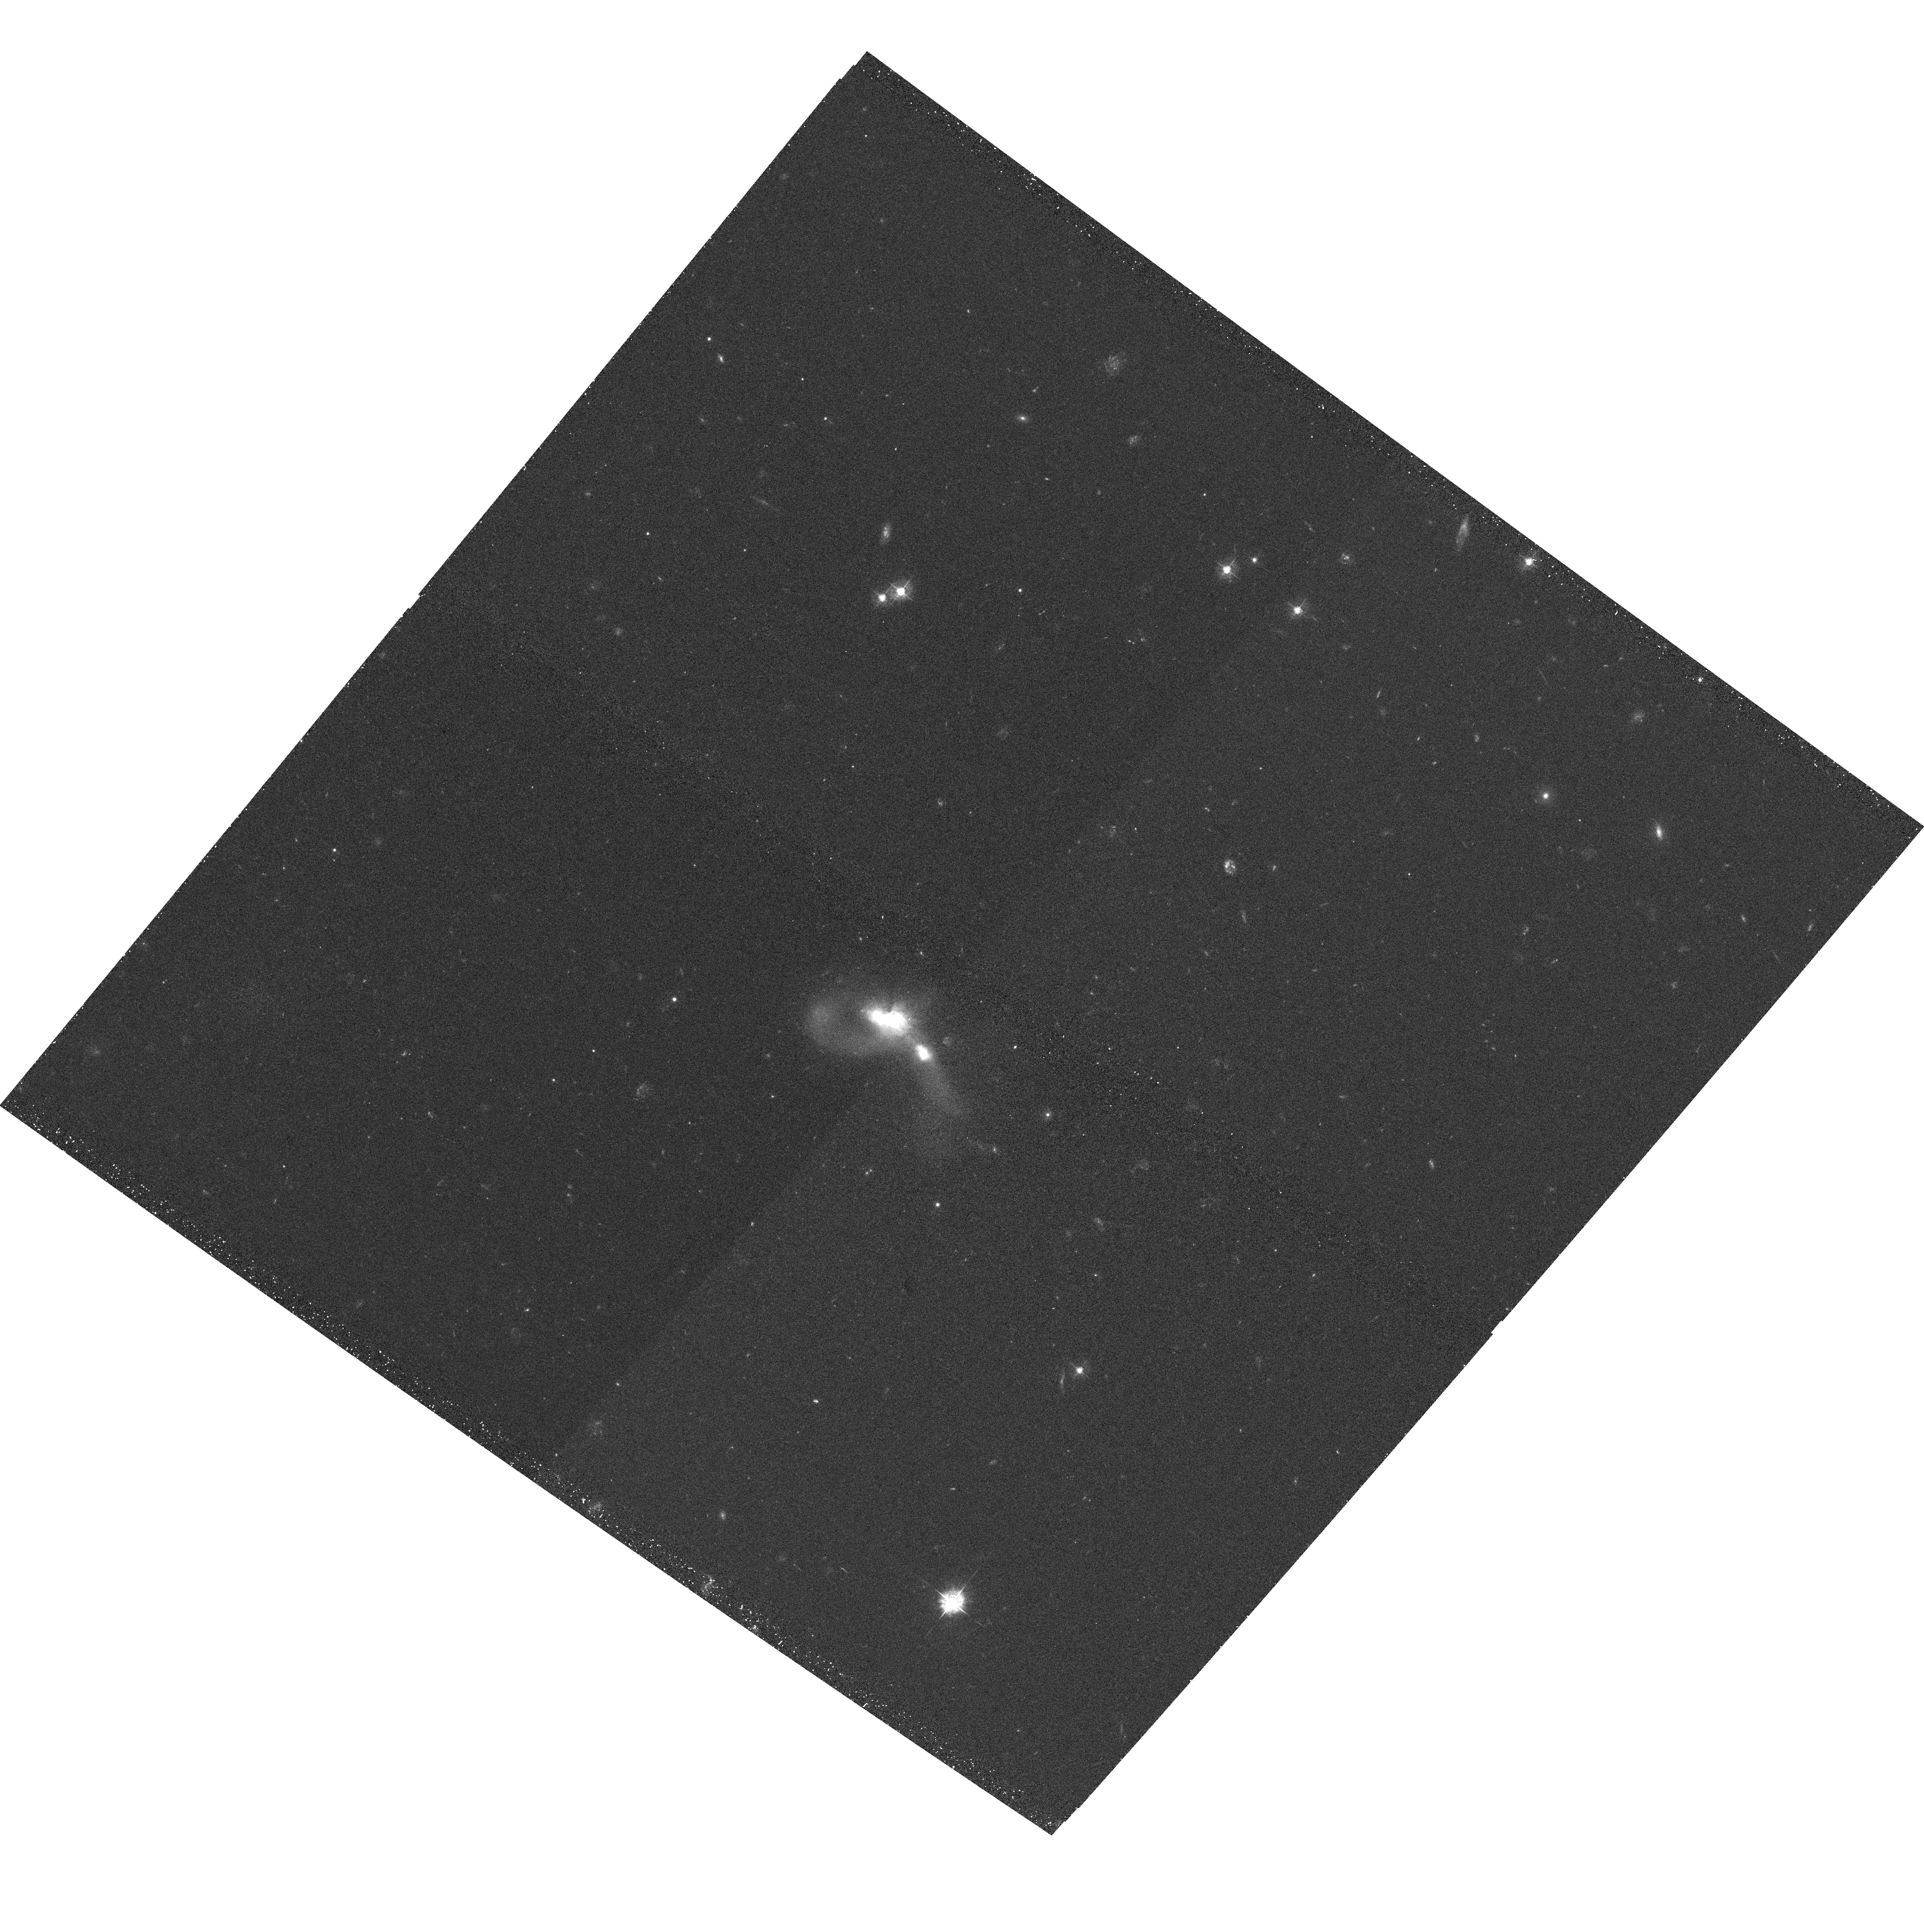
Target: ESO203-IG001
Instrument: ACS/WFC
Filter: F435W
Exposure: 22 min
Observation ID: hst_10592_15_acs_wfc_f435w_j9cv15

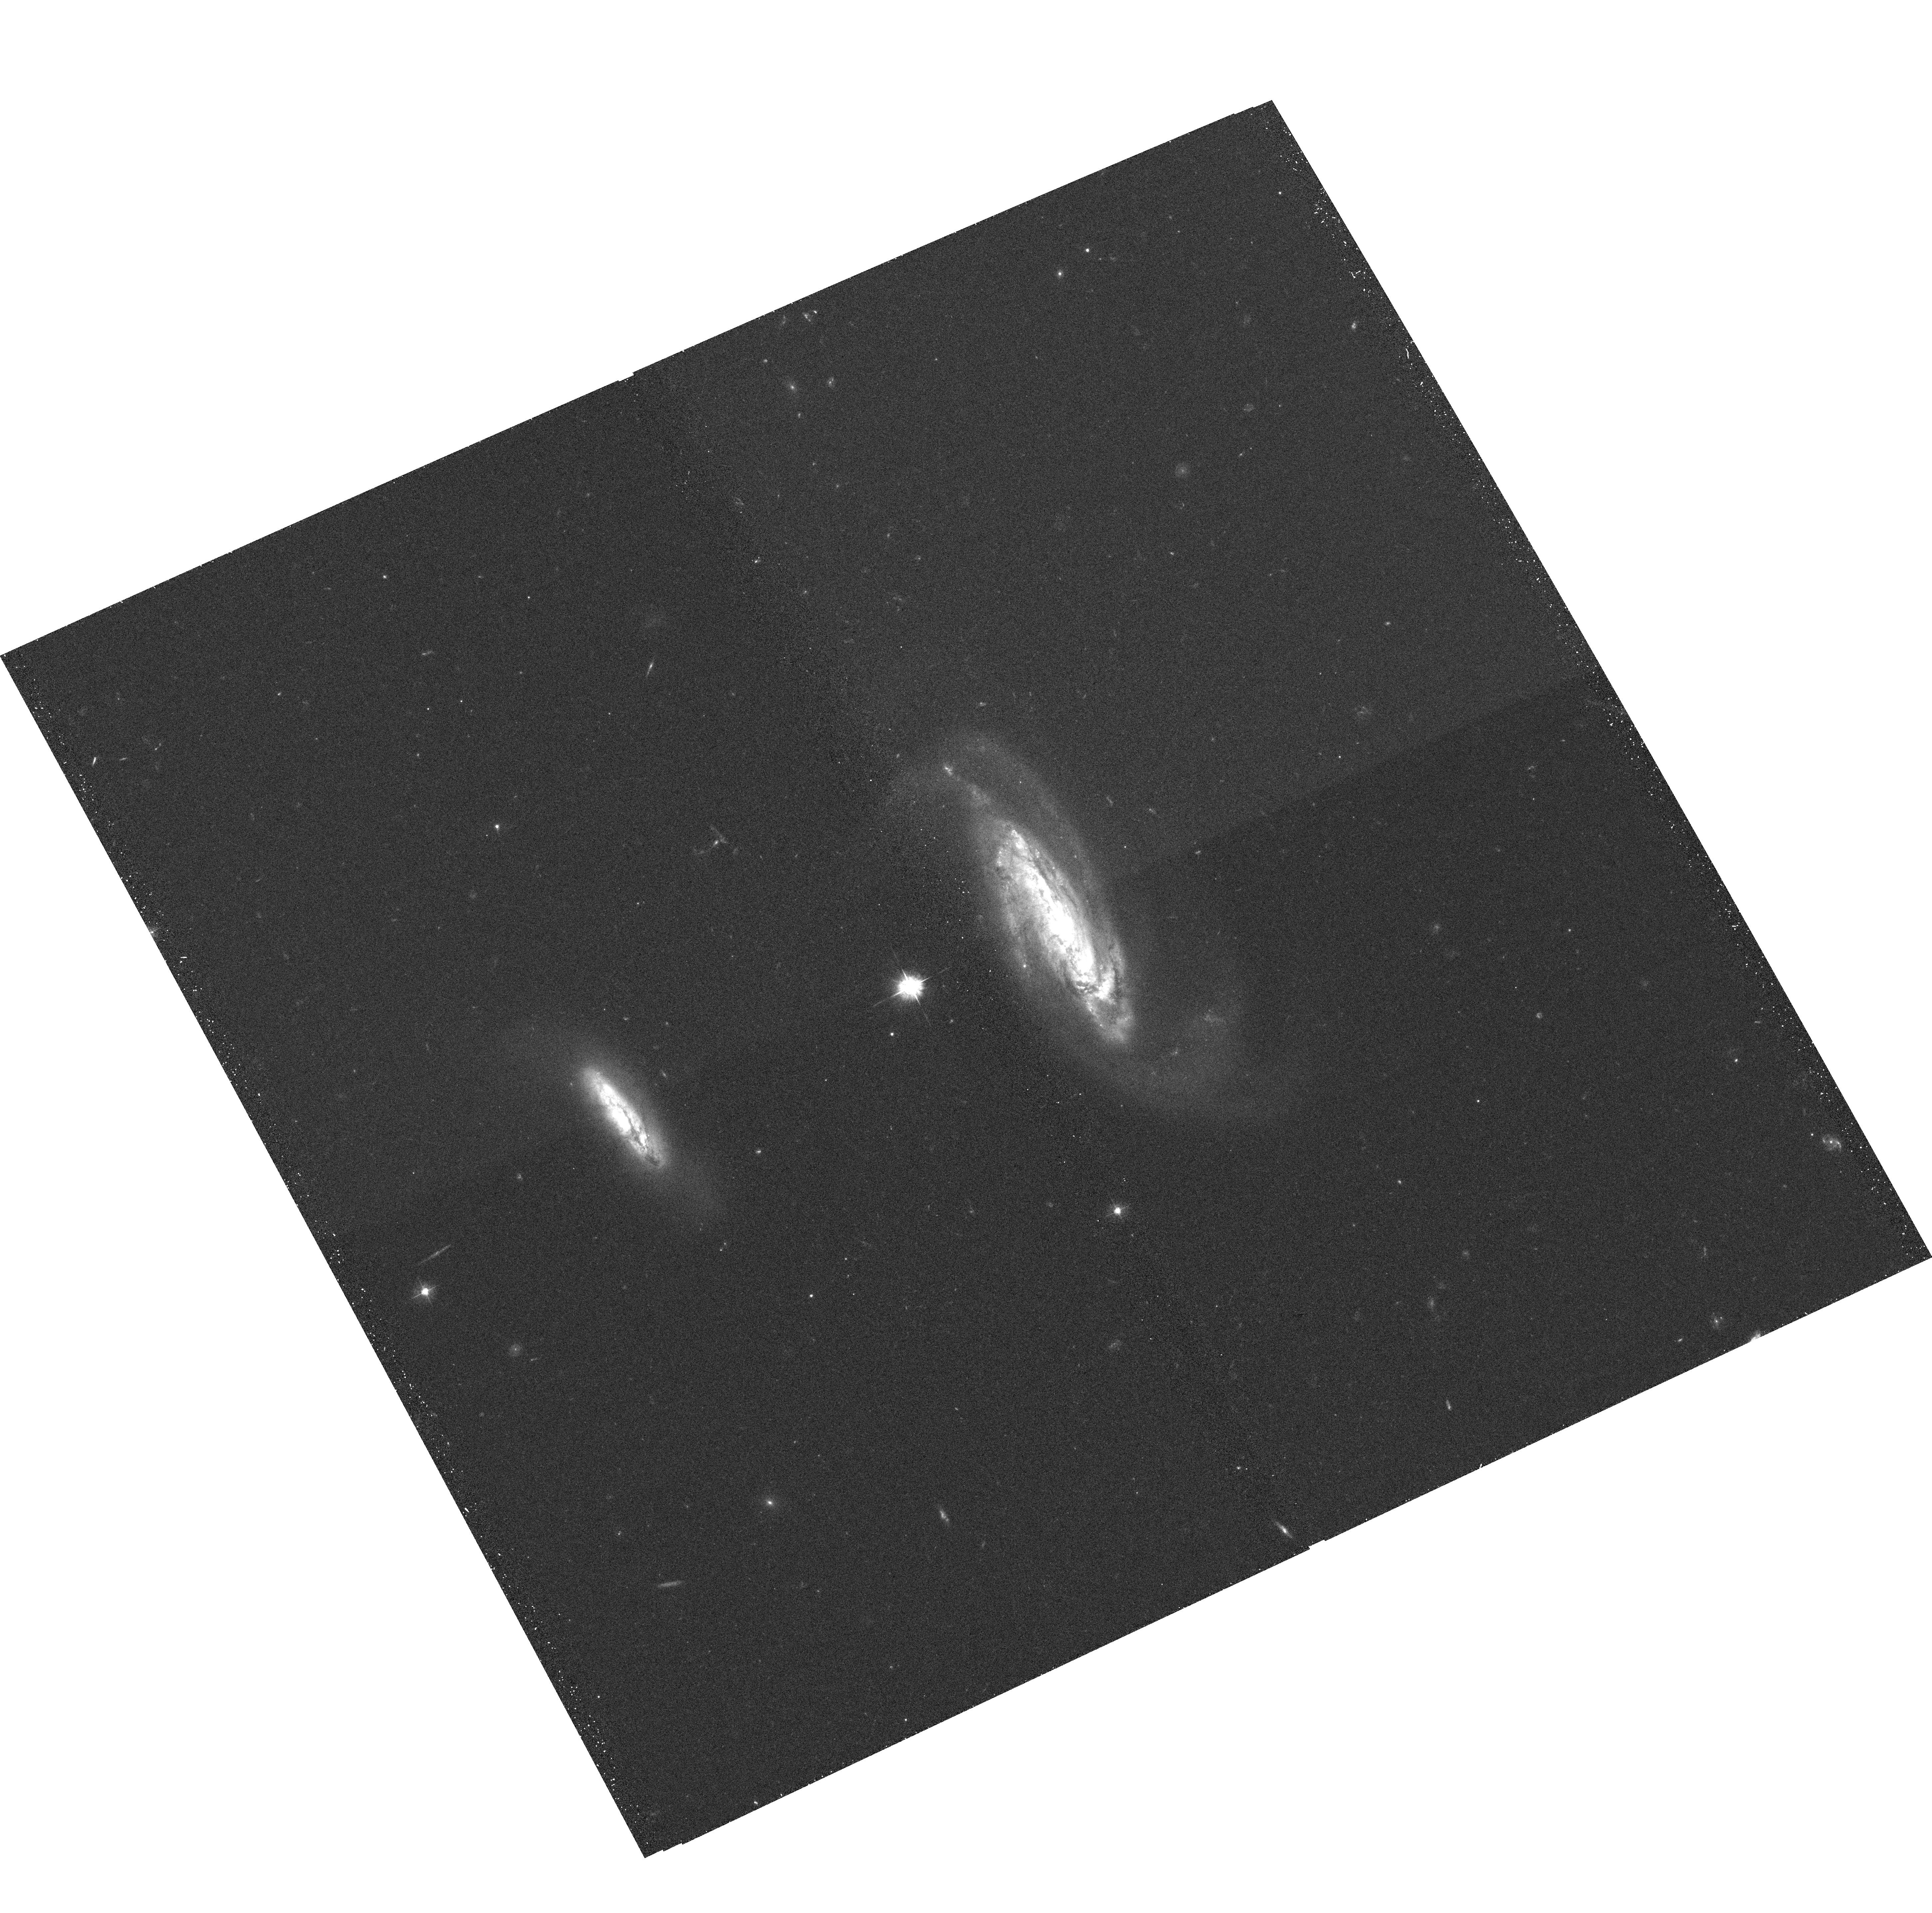
Target: IC2810
Instrument: ACS/WFC
Filter: F435W
Exposure: 21 min
Observation ID: hst_10592_37_acs_wfc_f435w_j9cv37

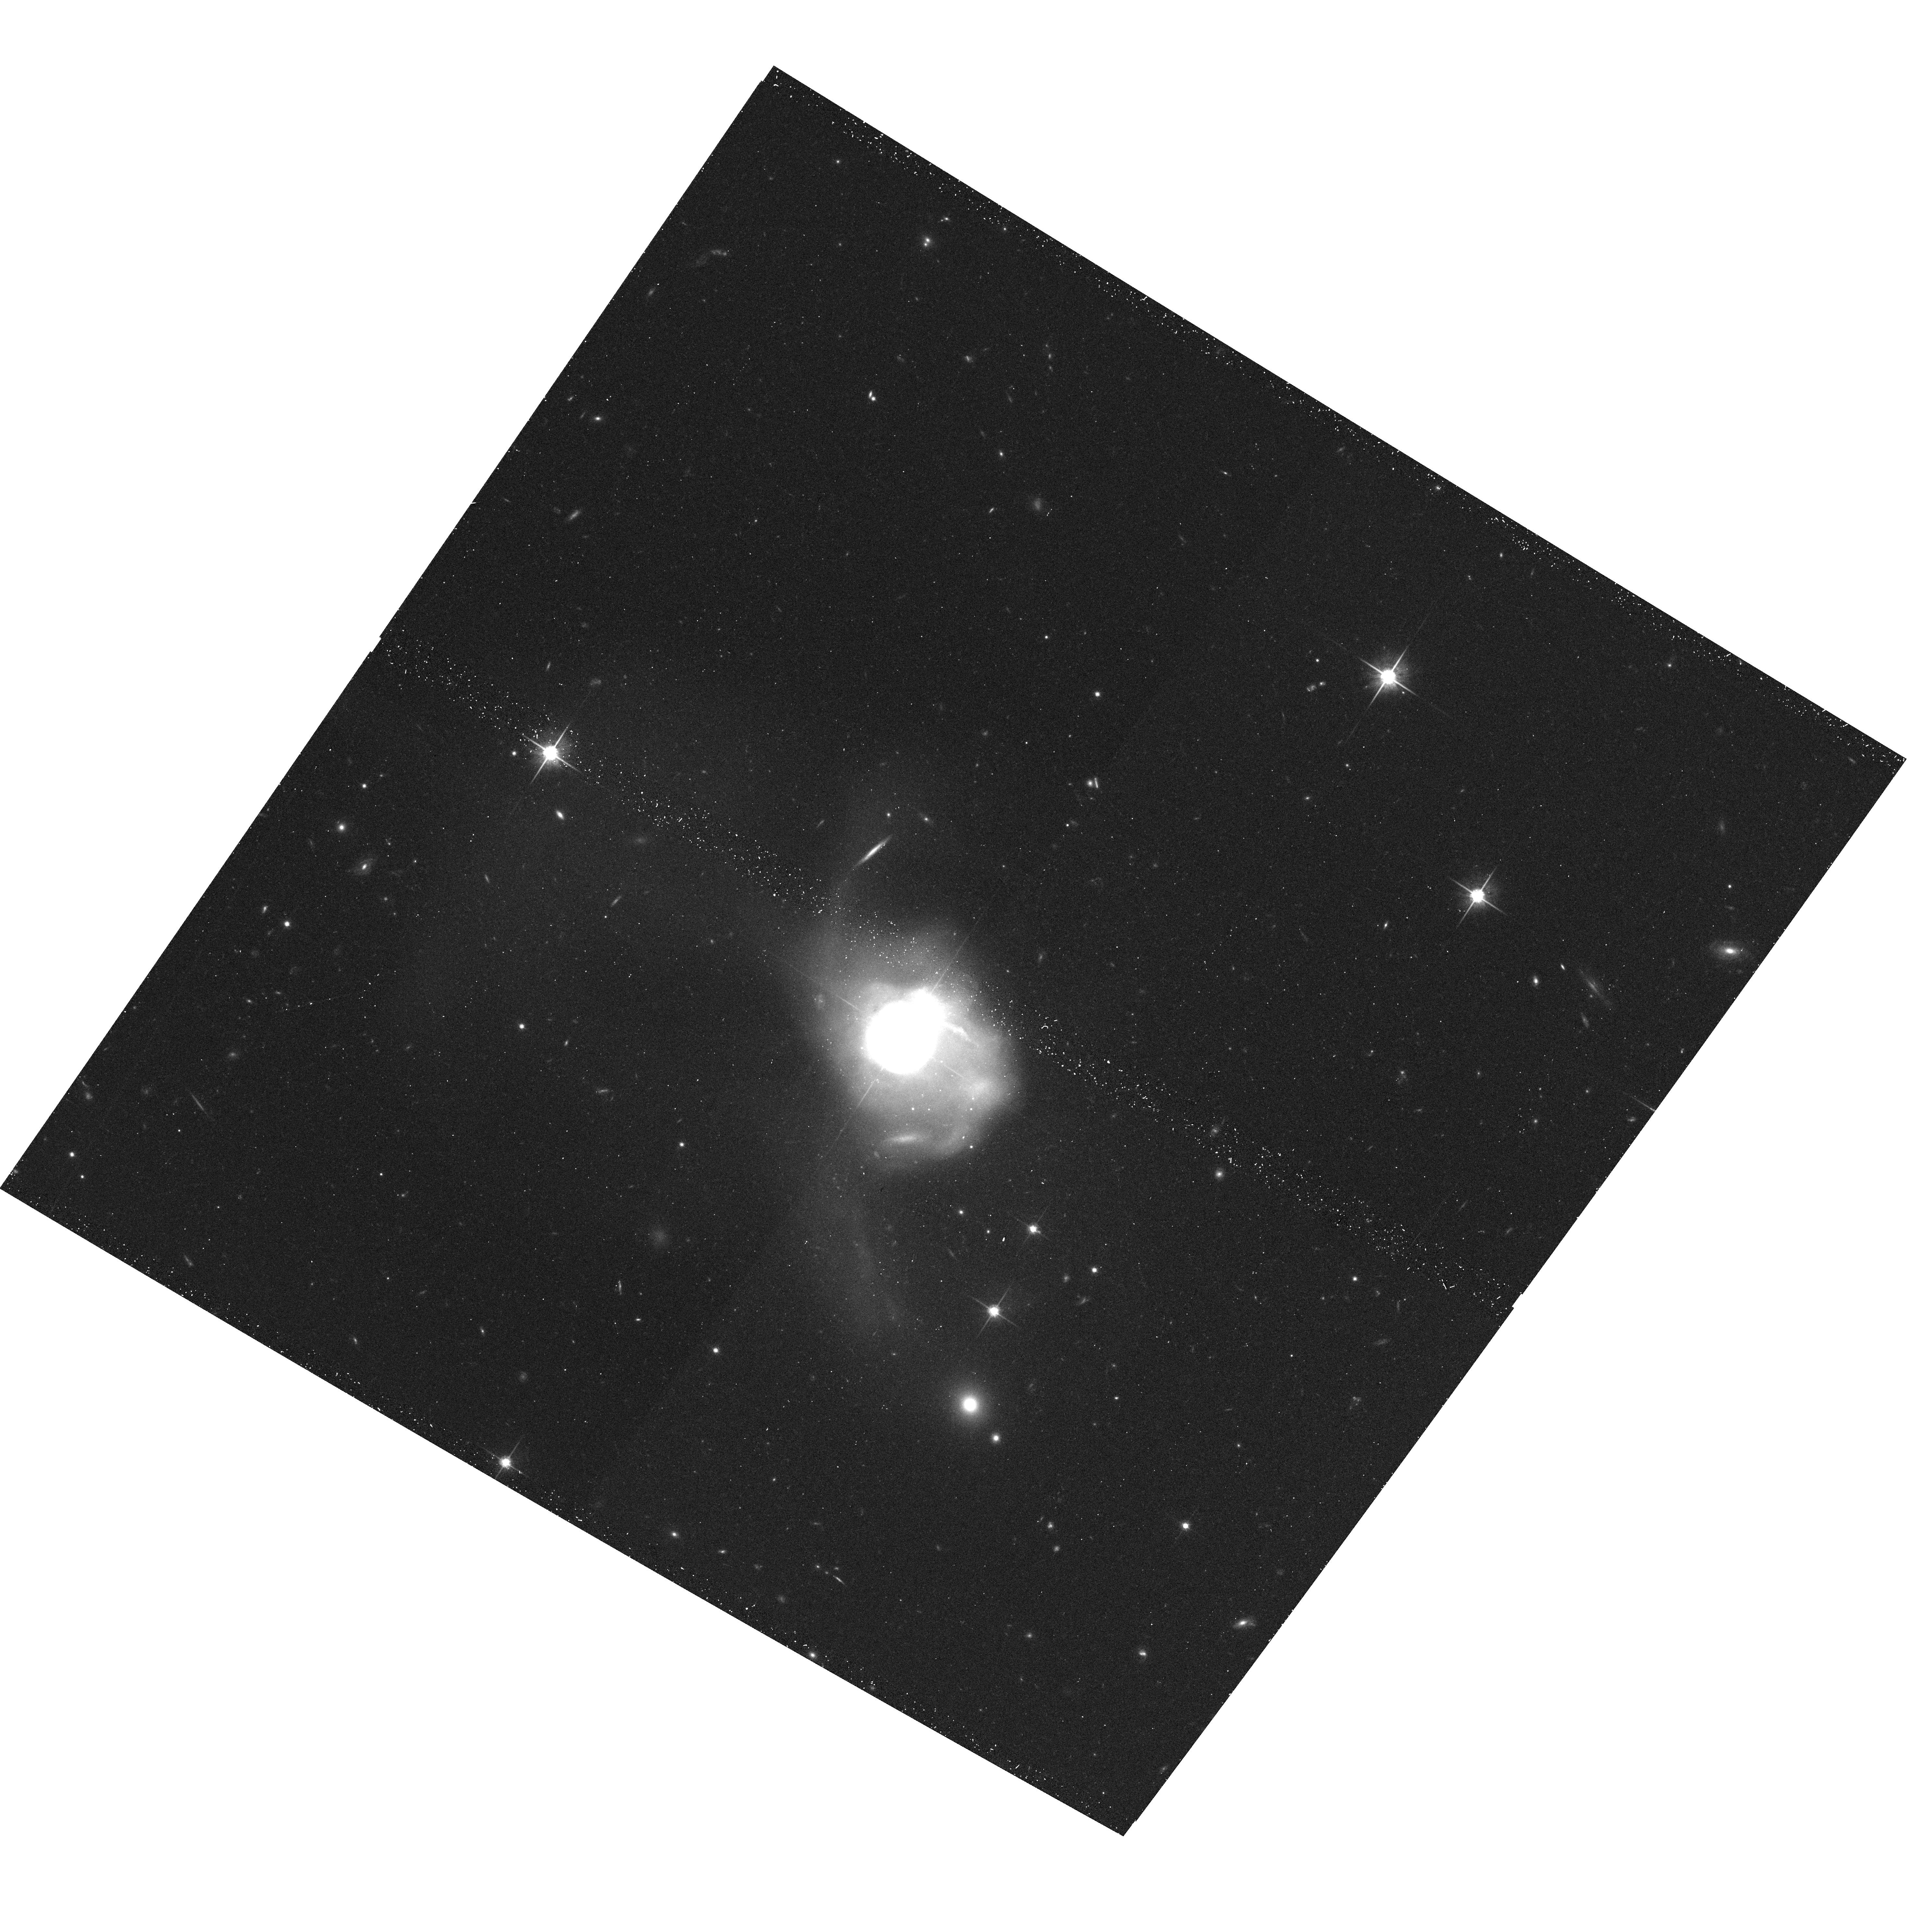
Target: UGC08058
Instrument: ACS/WFC
Filter: F814W
Exposure: 14 min
Observation ID: hst_10592_41_acs_wfc_f814w_j9cv41

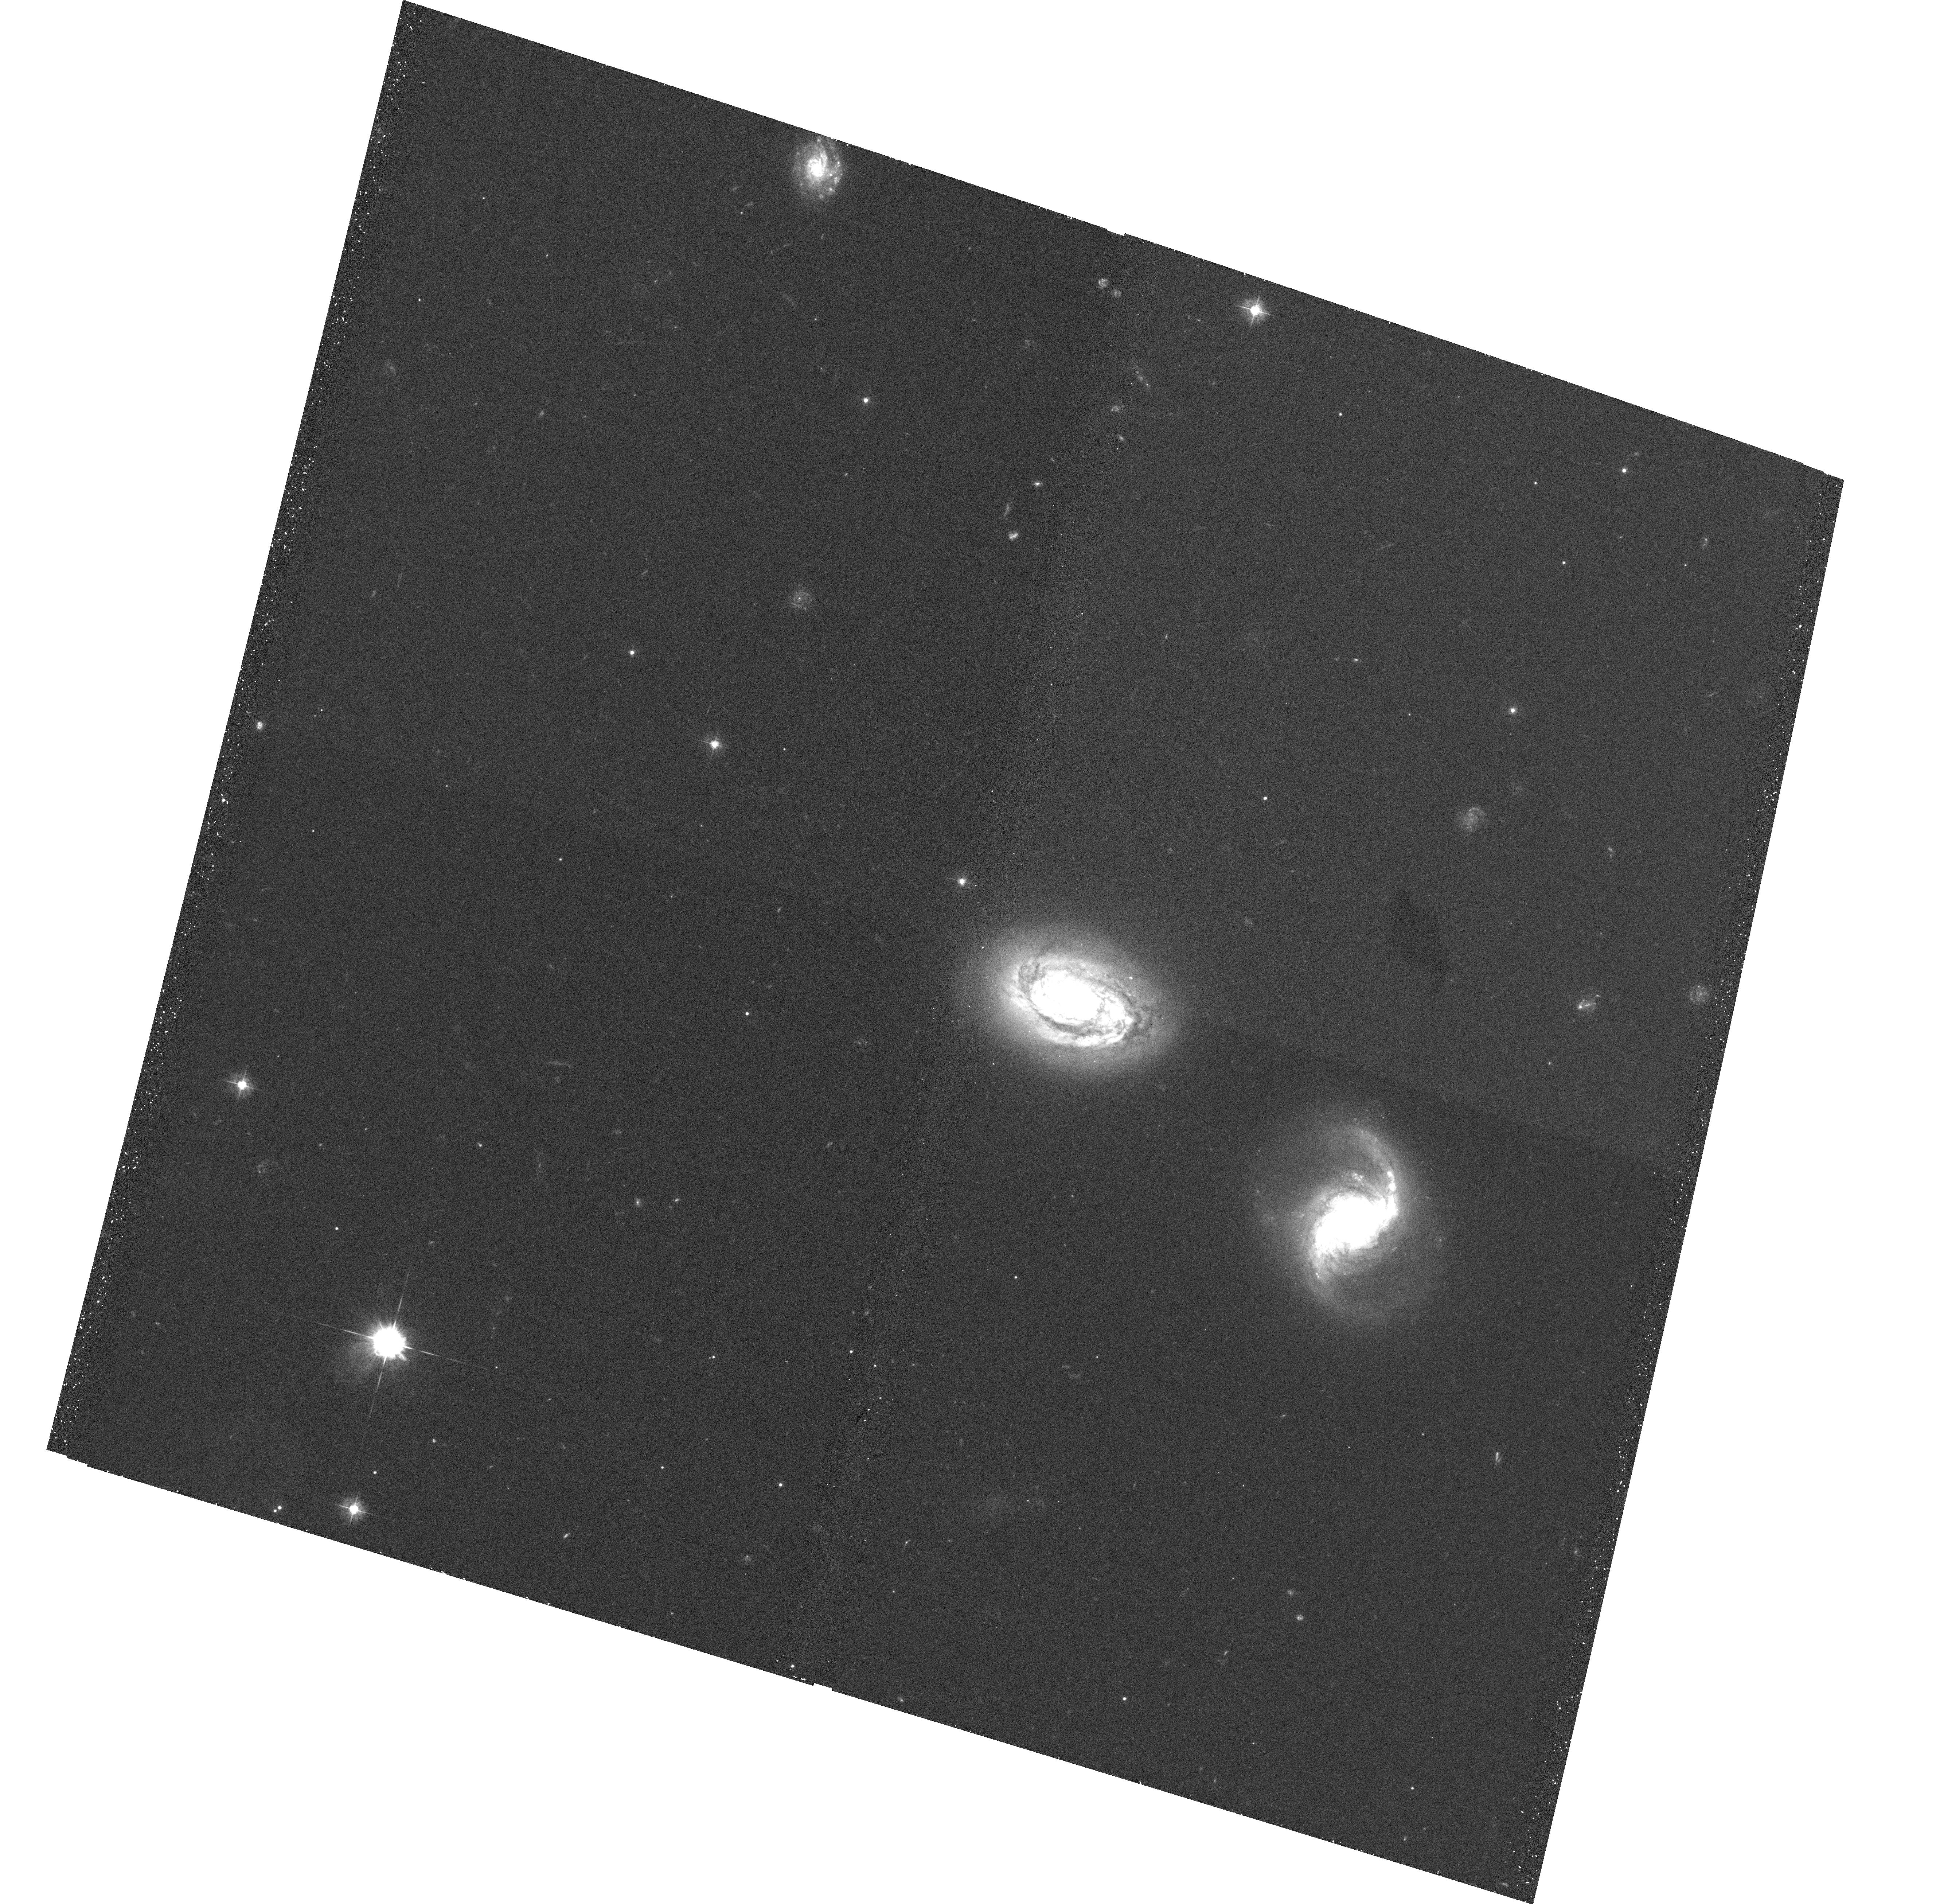
Target: MRK1034NED02
Instrument: ACS/WFC
Filter: F435W
Exposure: 21 min
Observation ID: hst_10592_10_acs_wfc_f435w_j9cv10

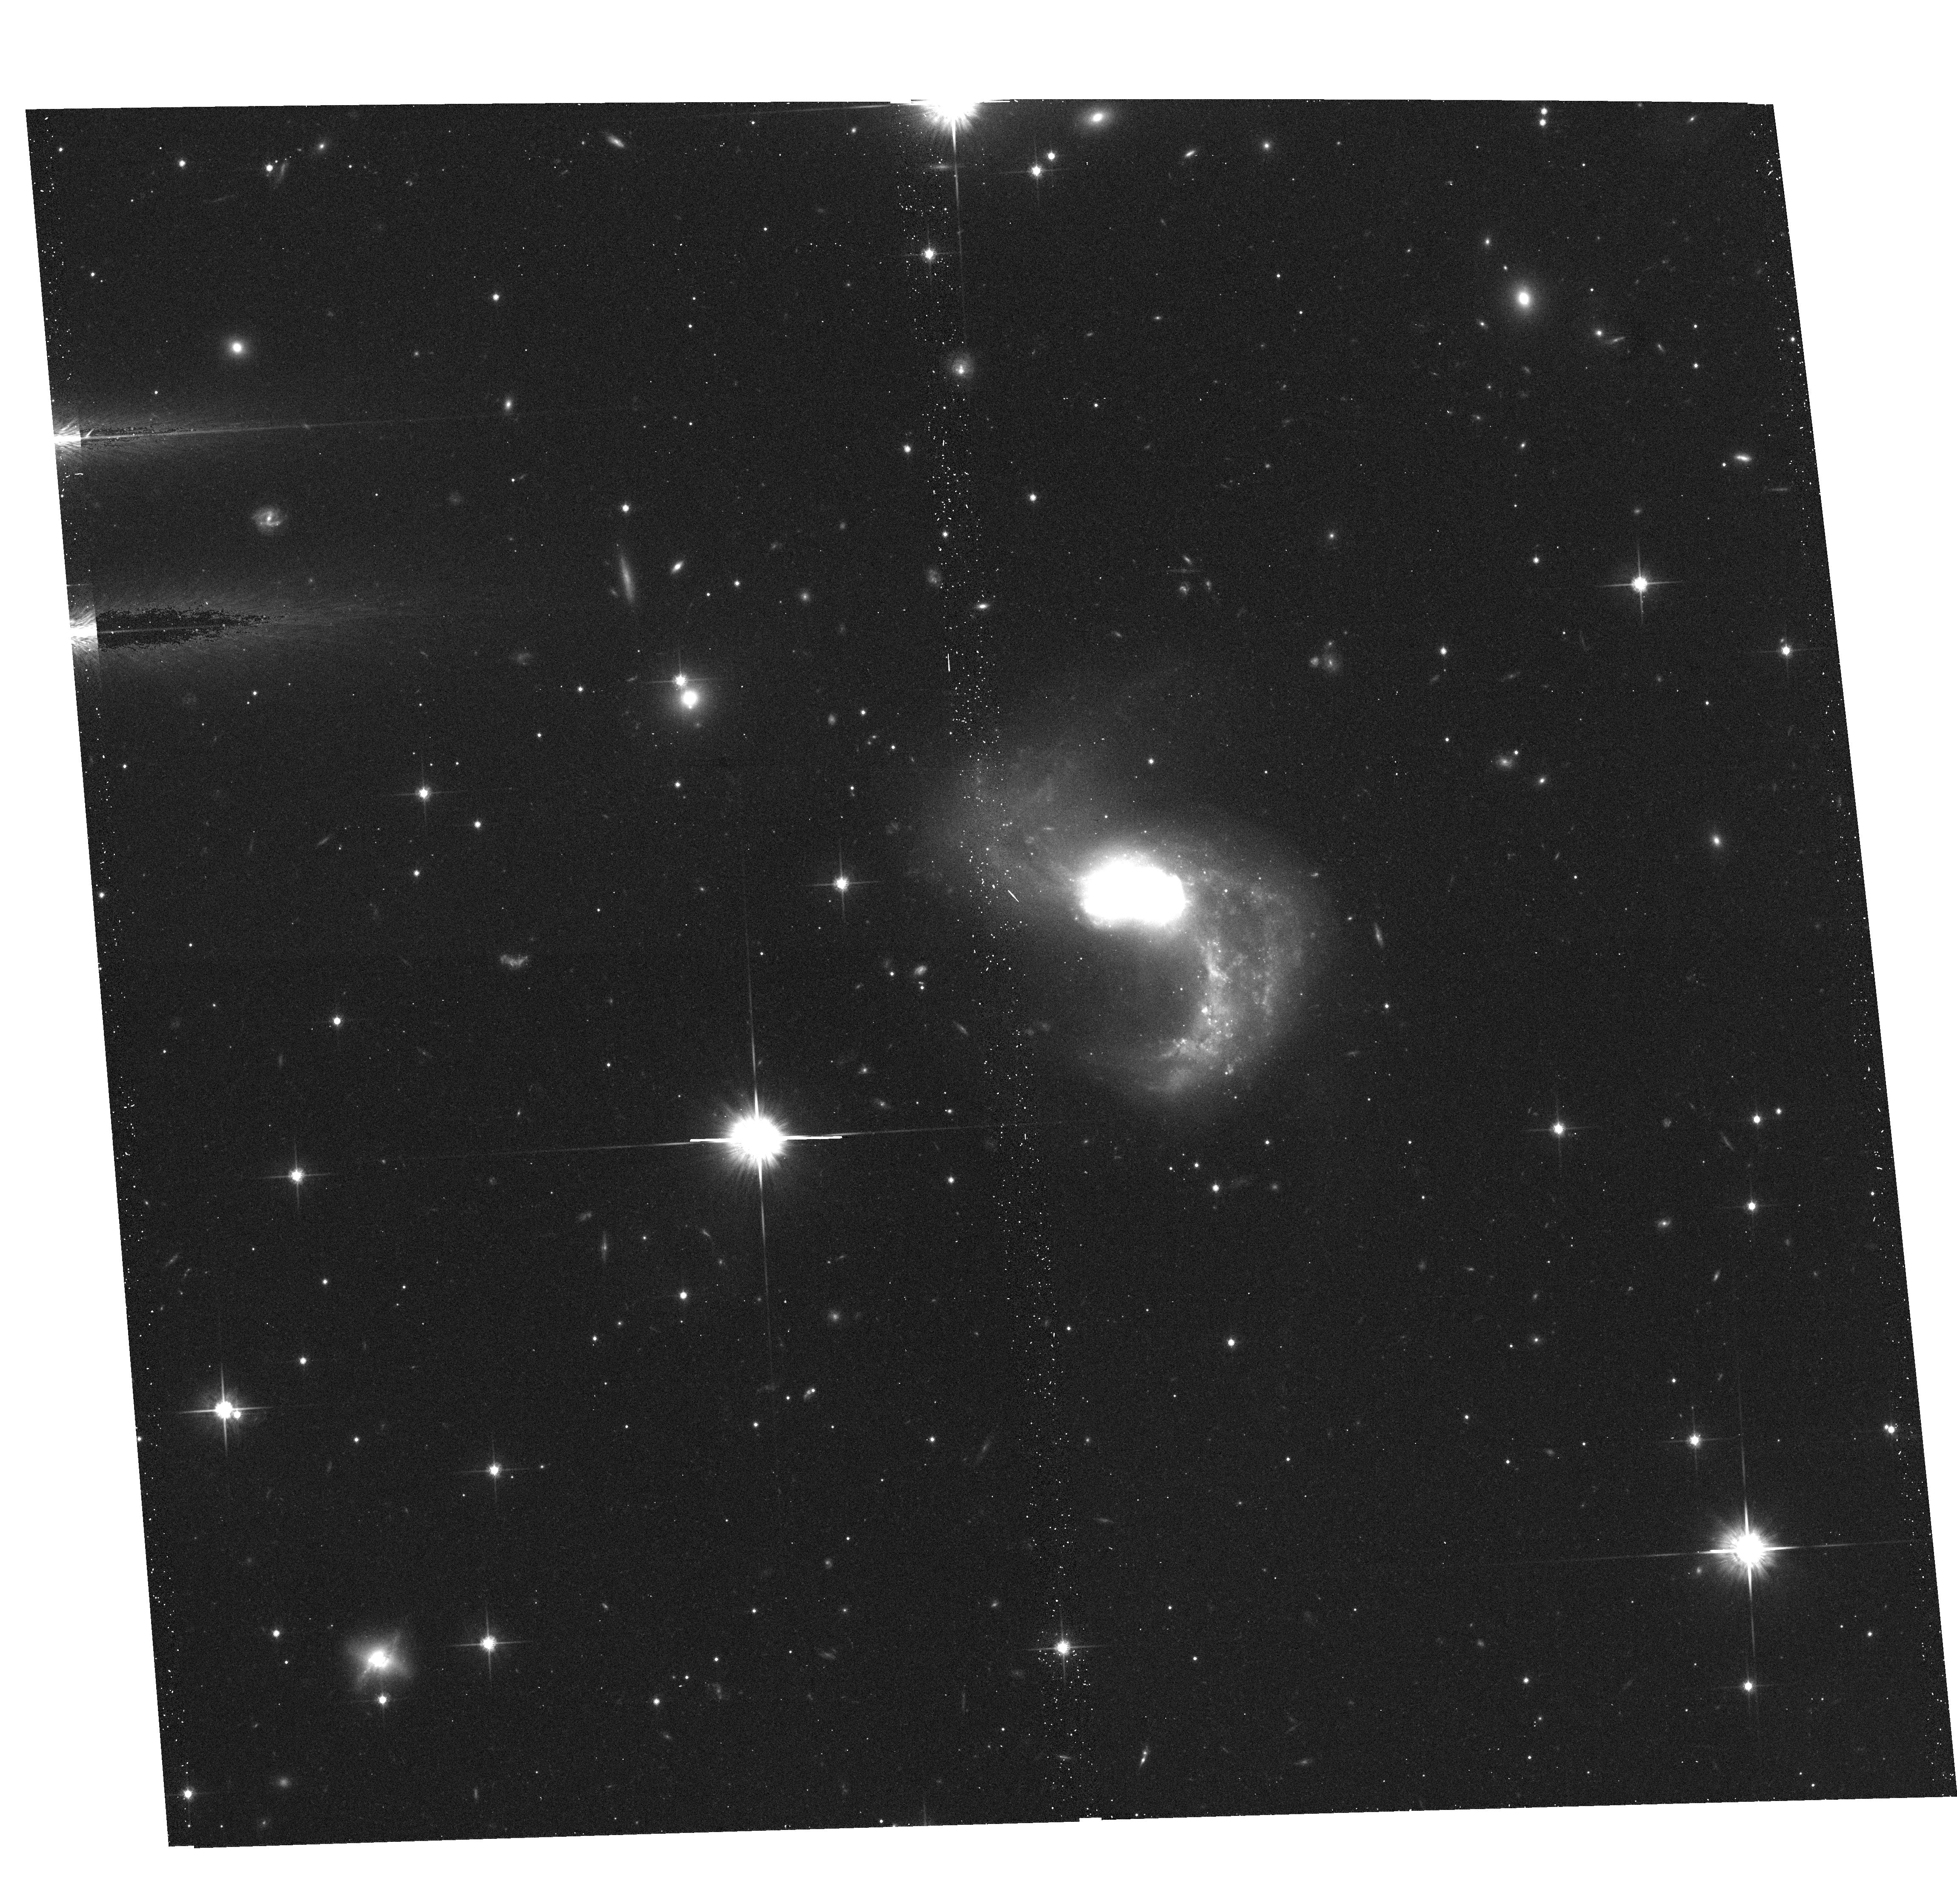
Target: IC2545
Instrument: ACS/WFC
Filter: F814W
Exposure: 12 min
Observation ID: hst_10592_32_acs_wfc_f814w_j9cv32

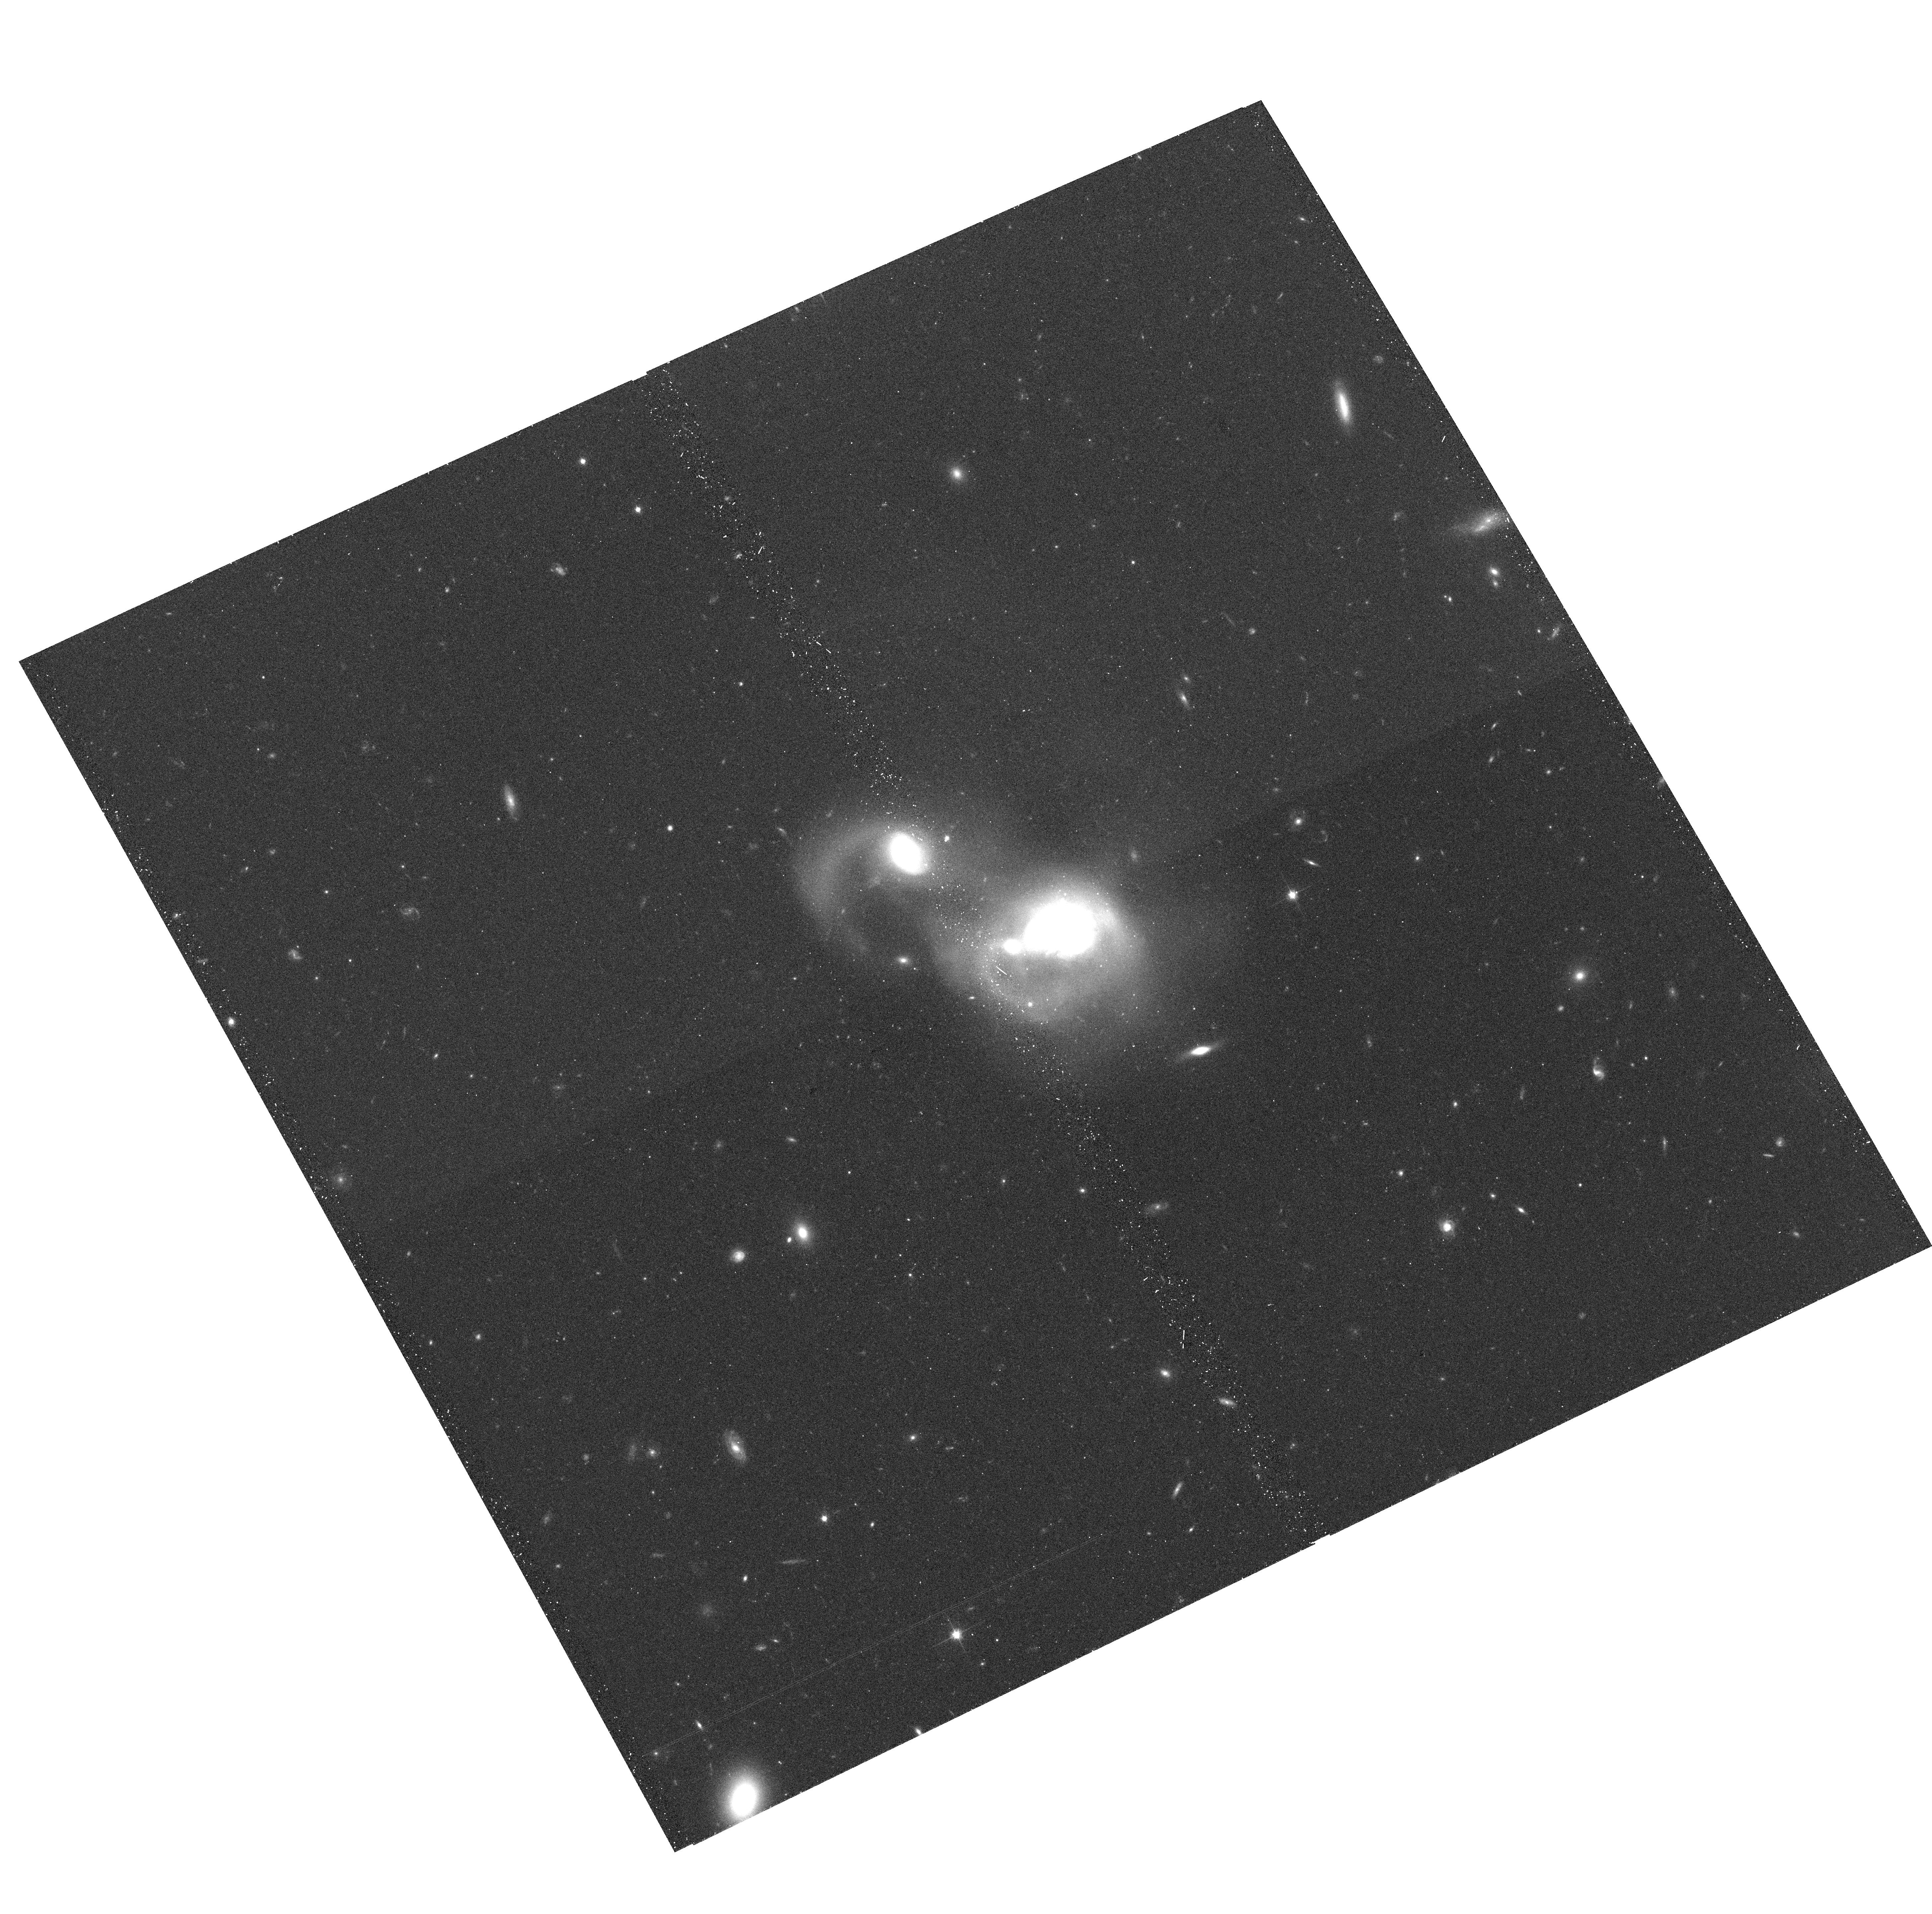
Target: IRASF10565+2448
Instrument: ACS/WFC
Filter: F814W
Exposure: 12 min
Observation ID: hst_10592_35_acs_wfc_f814w_j9cv35

An ACS Survey of a Complete Sample of Luminous Infrared Galaxies in the Local Universe (PI: Evans, Aaron S.)

At luminosities above 10^11.4 L_sun, the space density of far-infrared selected galaxies exceeds that of optically selected galaxies. These `luminous infrared galaxies' (LIRGs) are primarily interacting or merging disk galaxies undergoing enhanced star formation and Active Galactic Nuclei (AGN) activity, possibly triggered as the objects transform into massive S0 and elliptical merger remnants. We propose ACS/WFC imaging of a complete sample of 88 L_IR > 10^11.4 L_sun luminous infrared galaxies in the IRAS Revised Bright Galaxy Sample (RBGS: i.e., 60 micron flux density > 5.24 Jy). This sample is ideal not only in its completeness and sample size, but also in the proximity and brightness of the galaxies. The superb sensitivity, resolution, and field of view of ACS/WFC on HST enables a unique opportunity to study the detailed structure of galaxies that sample all stages of the merger process. Imaging will be done with the F439W and F814W filters (B and I-band) to examine as a function of both luminosity and merger state (i) the evidence at optical wavelengths of star formation and AGN activity and the manner in which instabilities (bars and bridges) in the galaxies may funnel material to these active regions, (ii) the relationship between star formation and AGN activity, and (iii) the structural properties (AGN, bulge, and disk components) and fundamental parameters (effective radius and surface brightness) of LIRGs and their similarity with putative evolutionary byproducts (elliptical, S0 and classical AGN host galaxies). This HST survey will also bridge the wavelength gap between a Spitzer imaging survey (covering seven bands in the 3.6-160 micron range) and a GALEX UV imaging survey of these galaxies, but will resolve complexes of star clusters and multiple nuclei at resolutions well beyond the capabilities of either Spitzer or GALEX. The combined datasets will result in the most comprehensive multiwavelength study of interacting and merging galaxies to date.